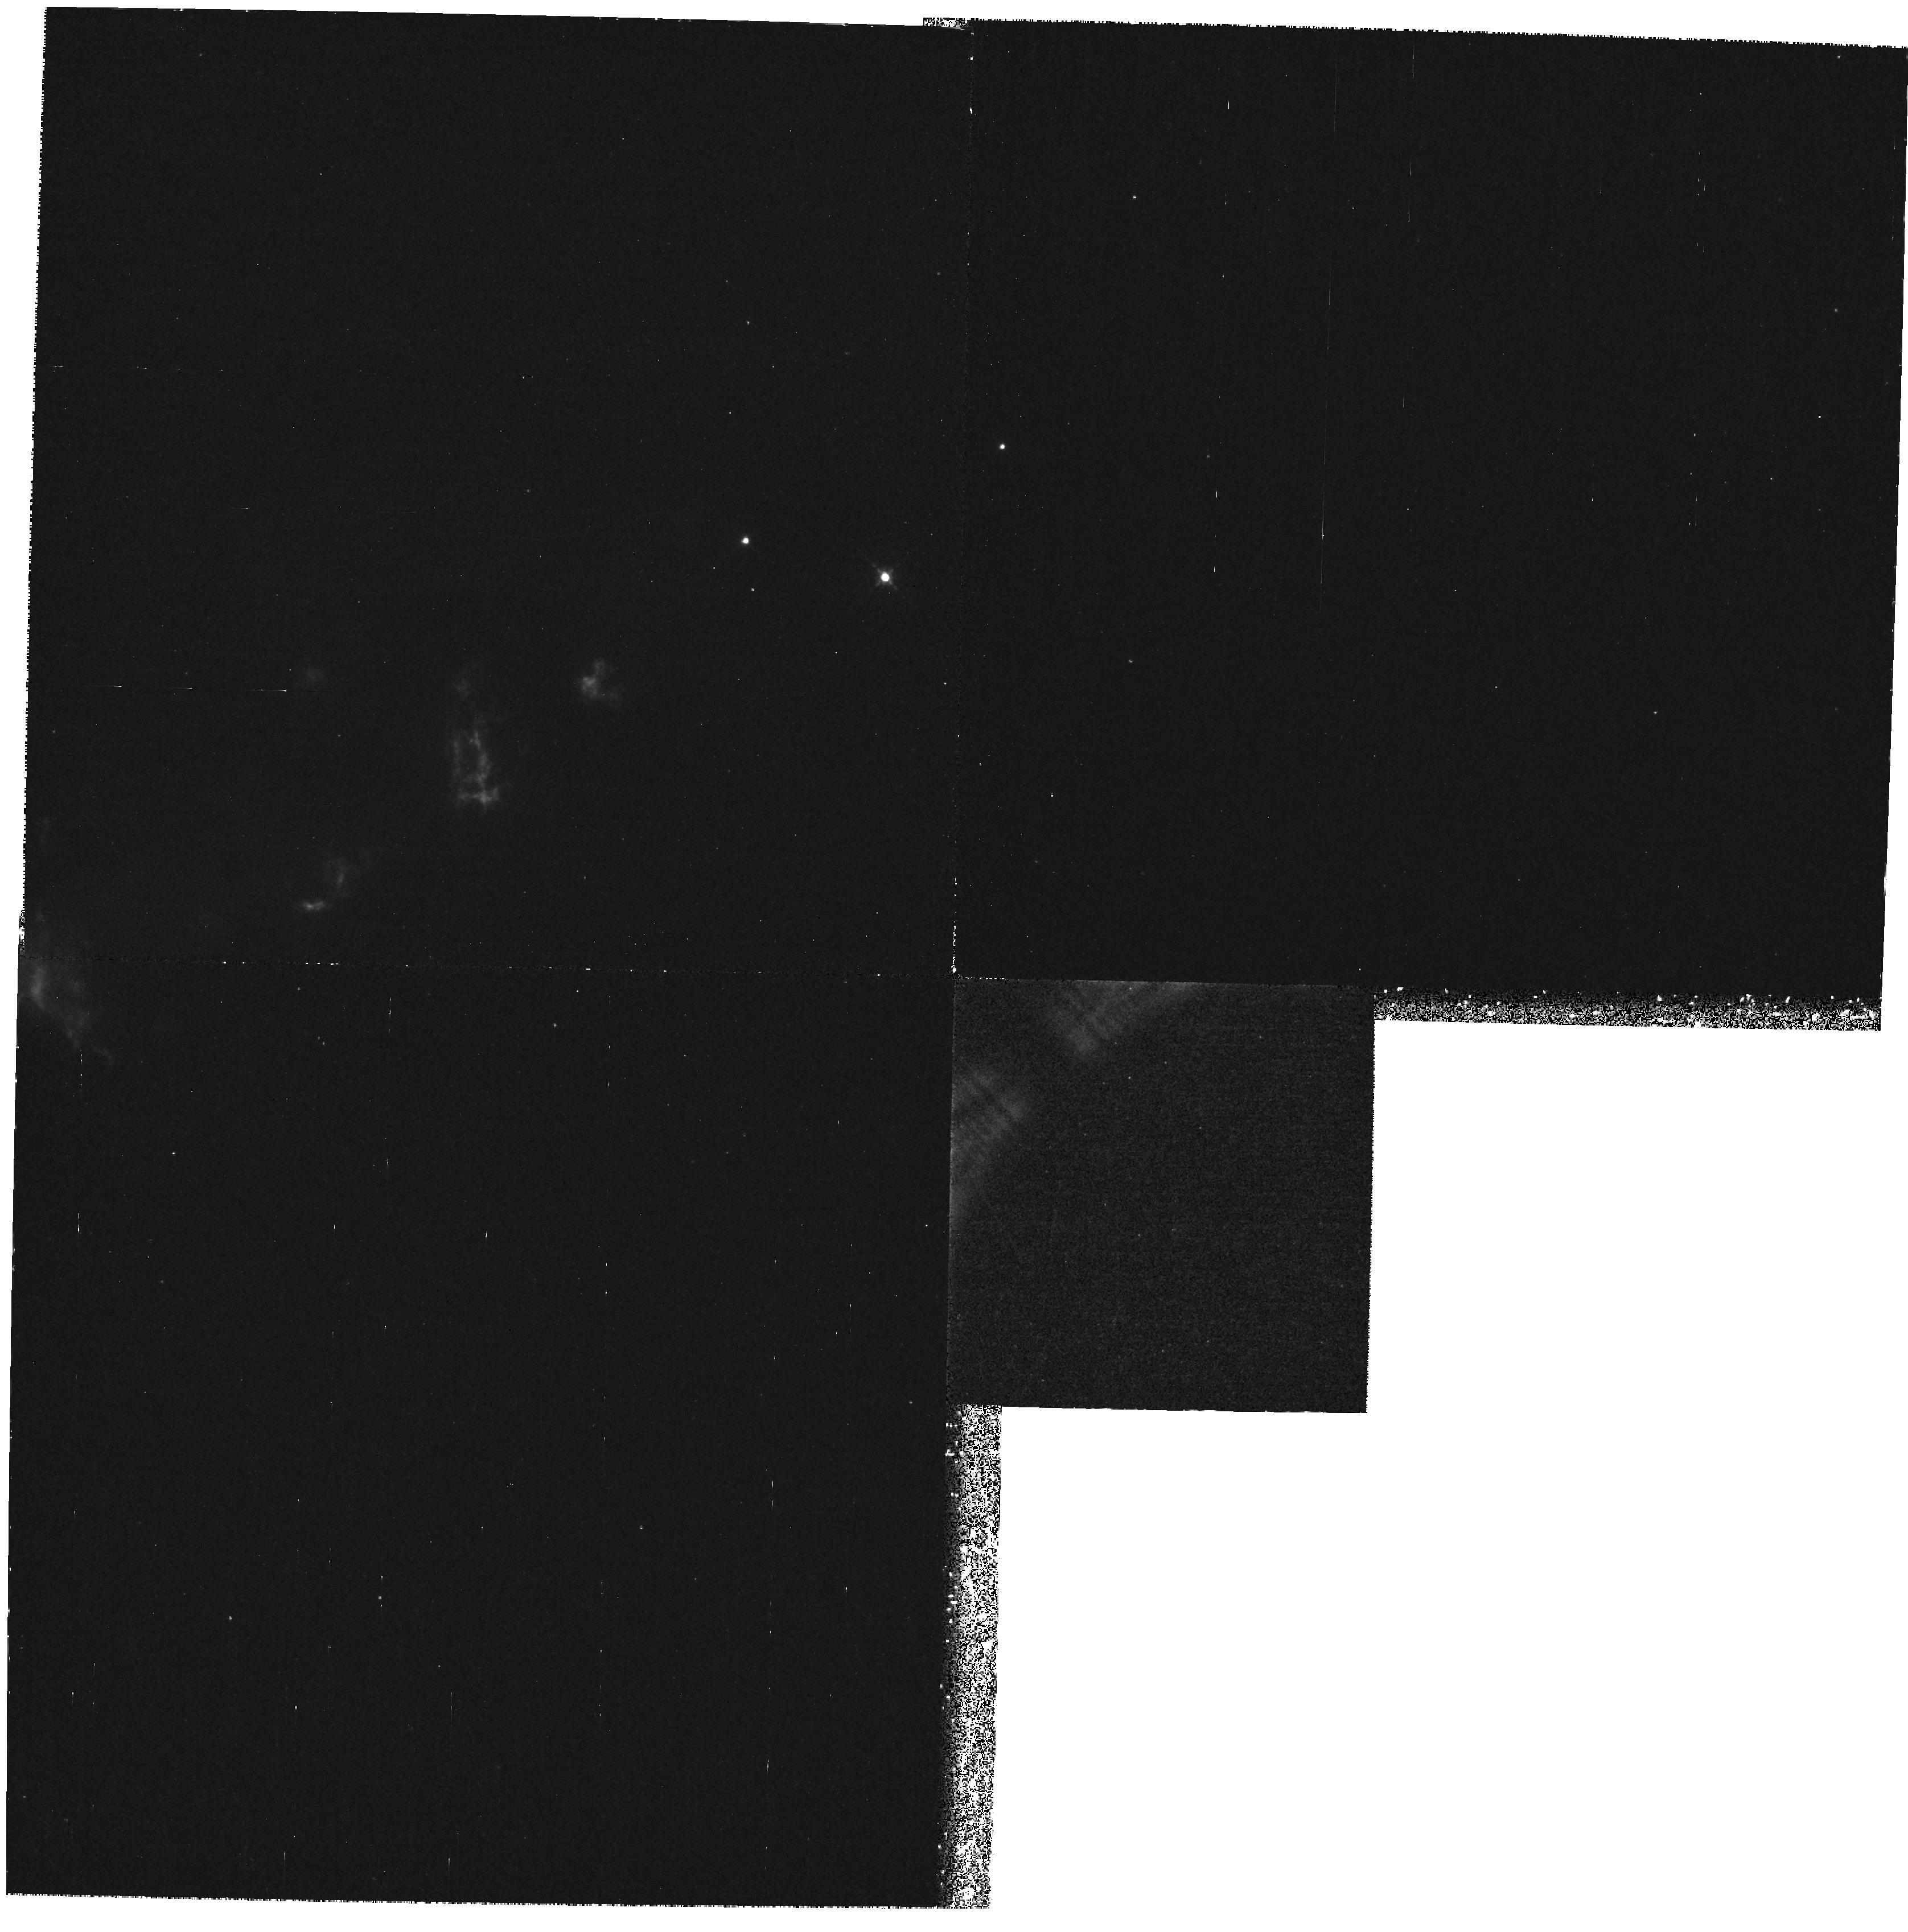
Target: HH7-11. Instrument: WFPC2/PC. Filter: F631N. Exposure: 1.3 h. Observation ID: hst_6868_53_wfpc2_pc_f631n_u3za53

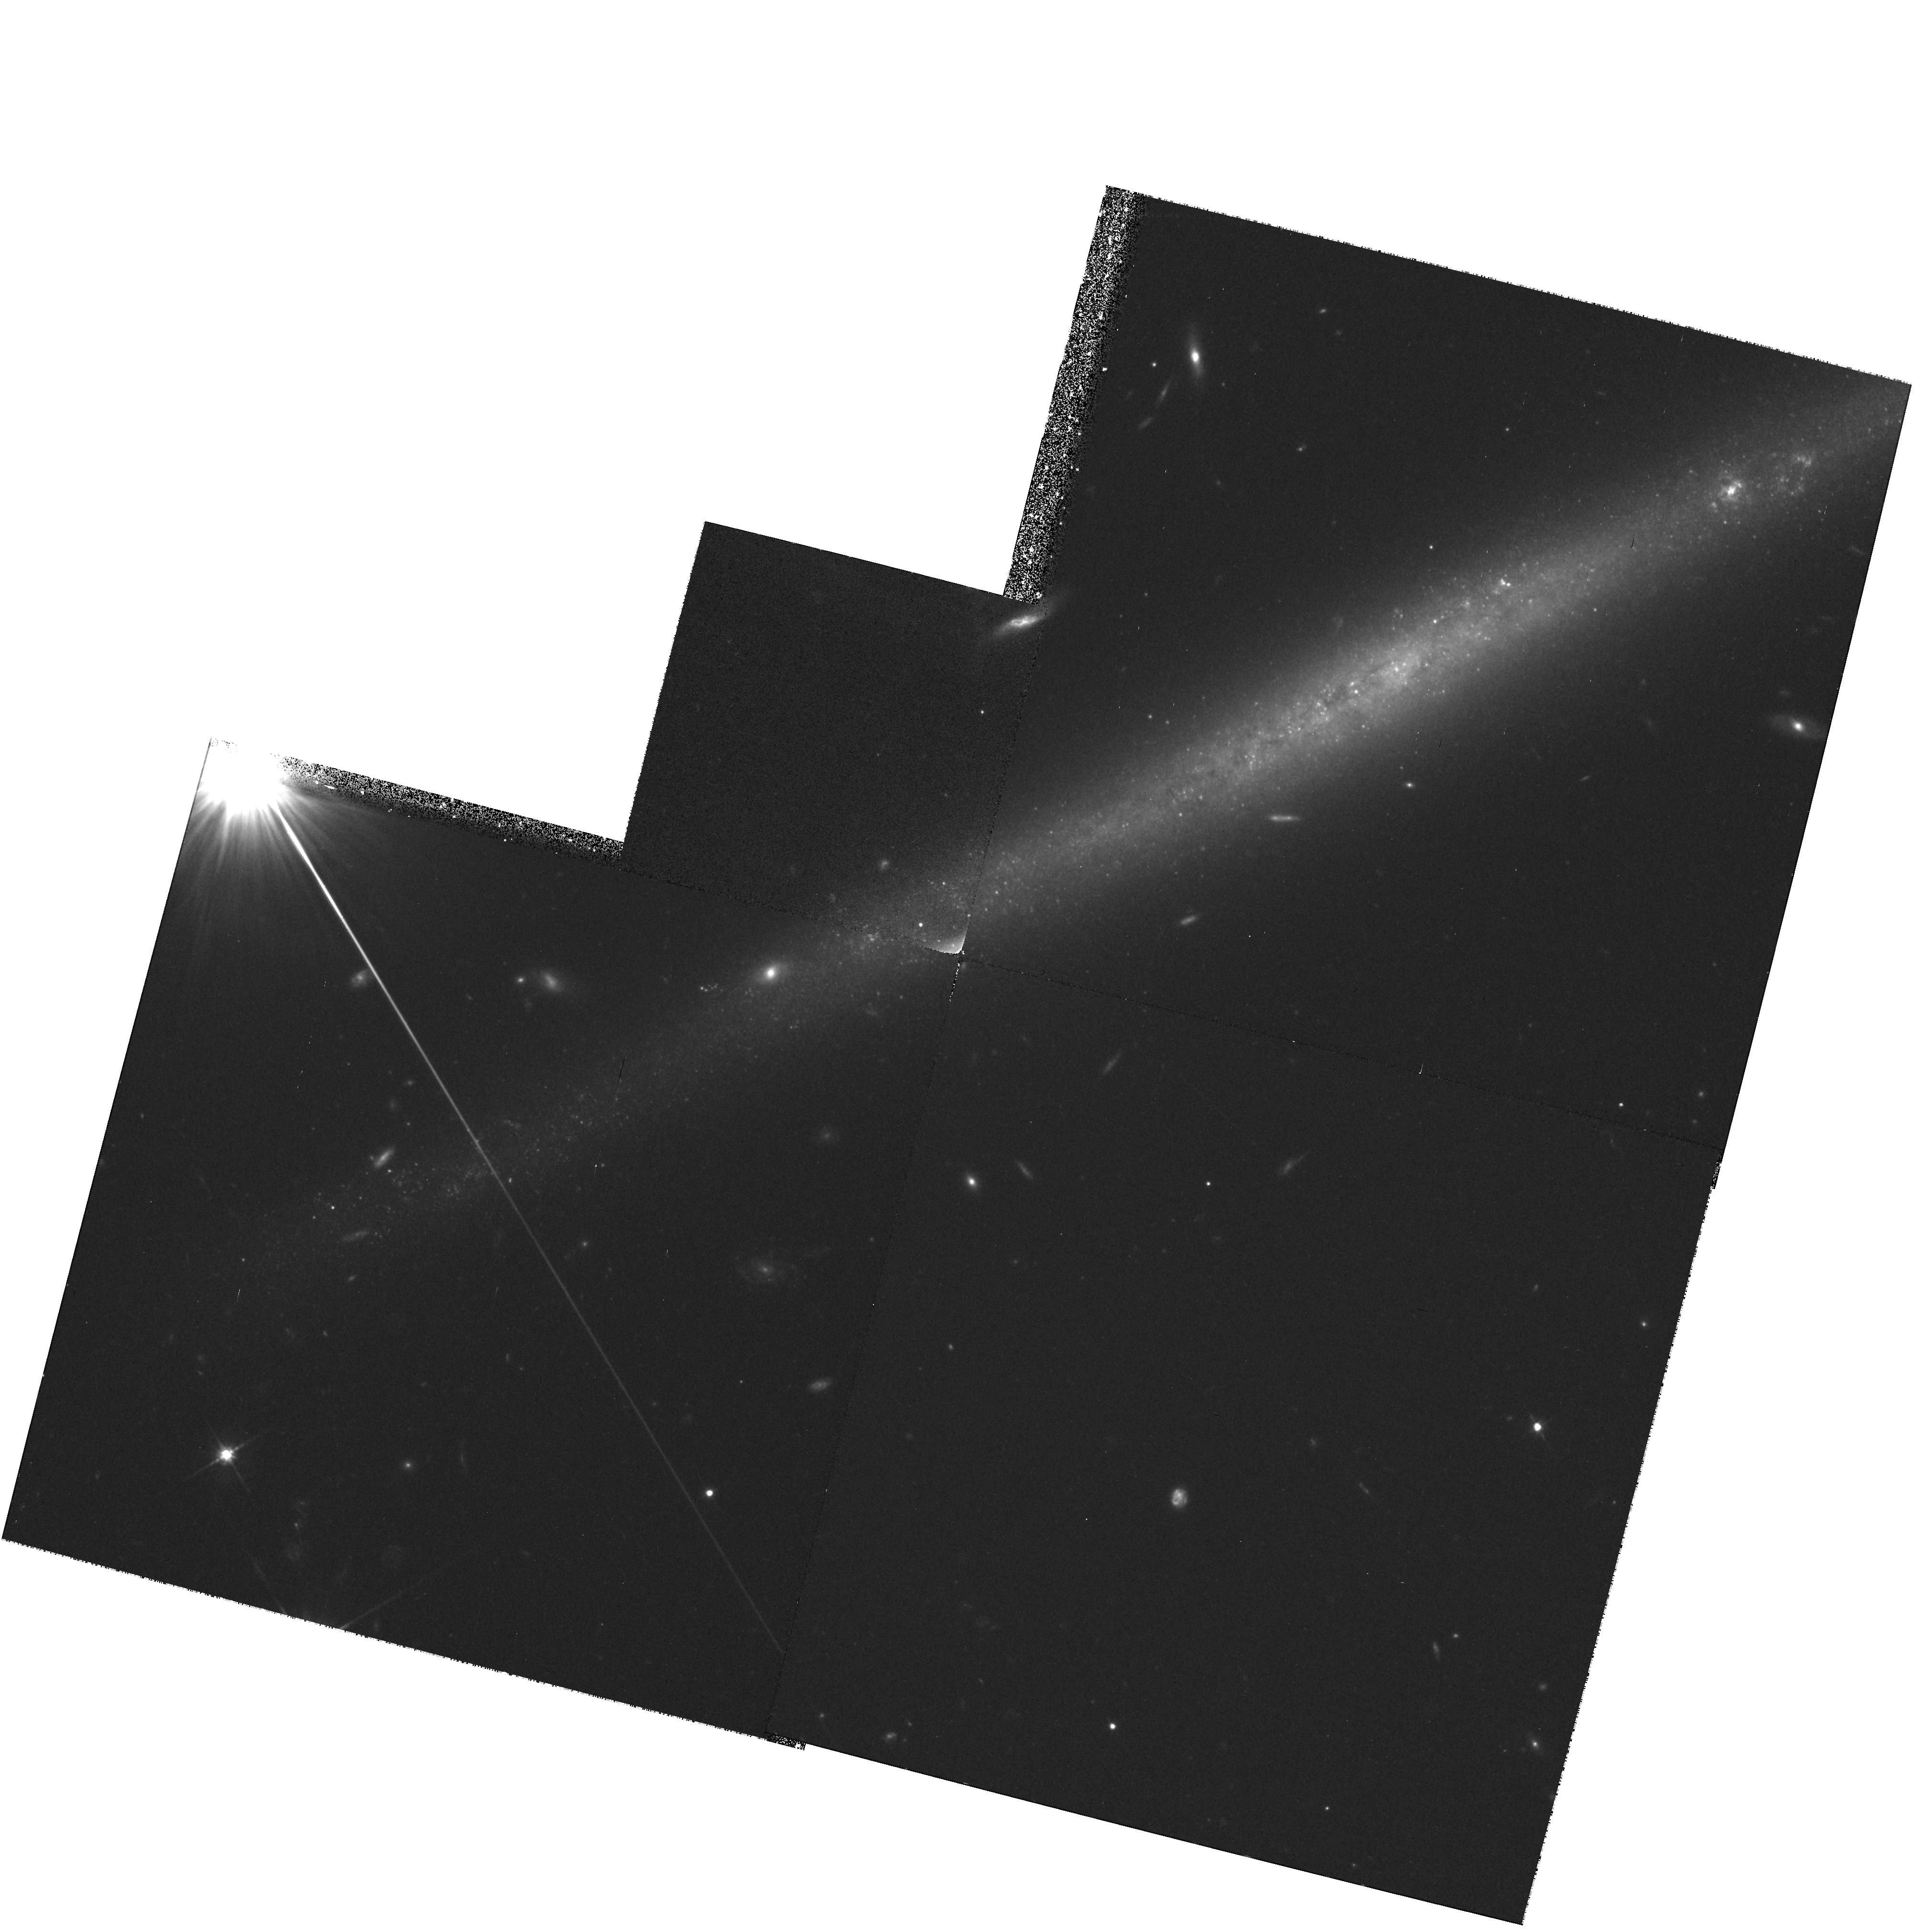
Target: UGC-711. Instrument: WFPC2/PC. Filter: F702W. Exposure: 38 min. Observation ID: hst_6868_01_wfpc2_pc_f702w_u3za01

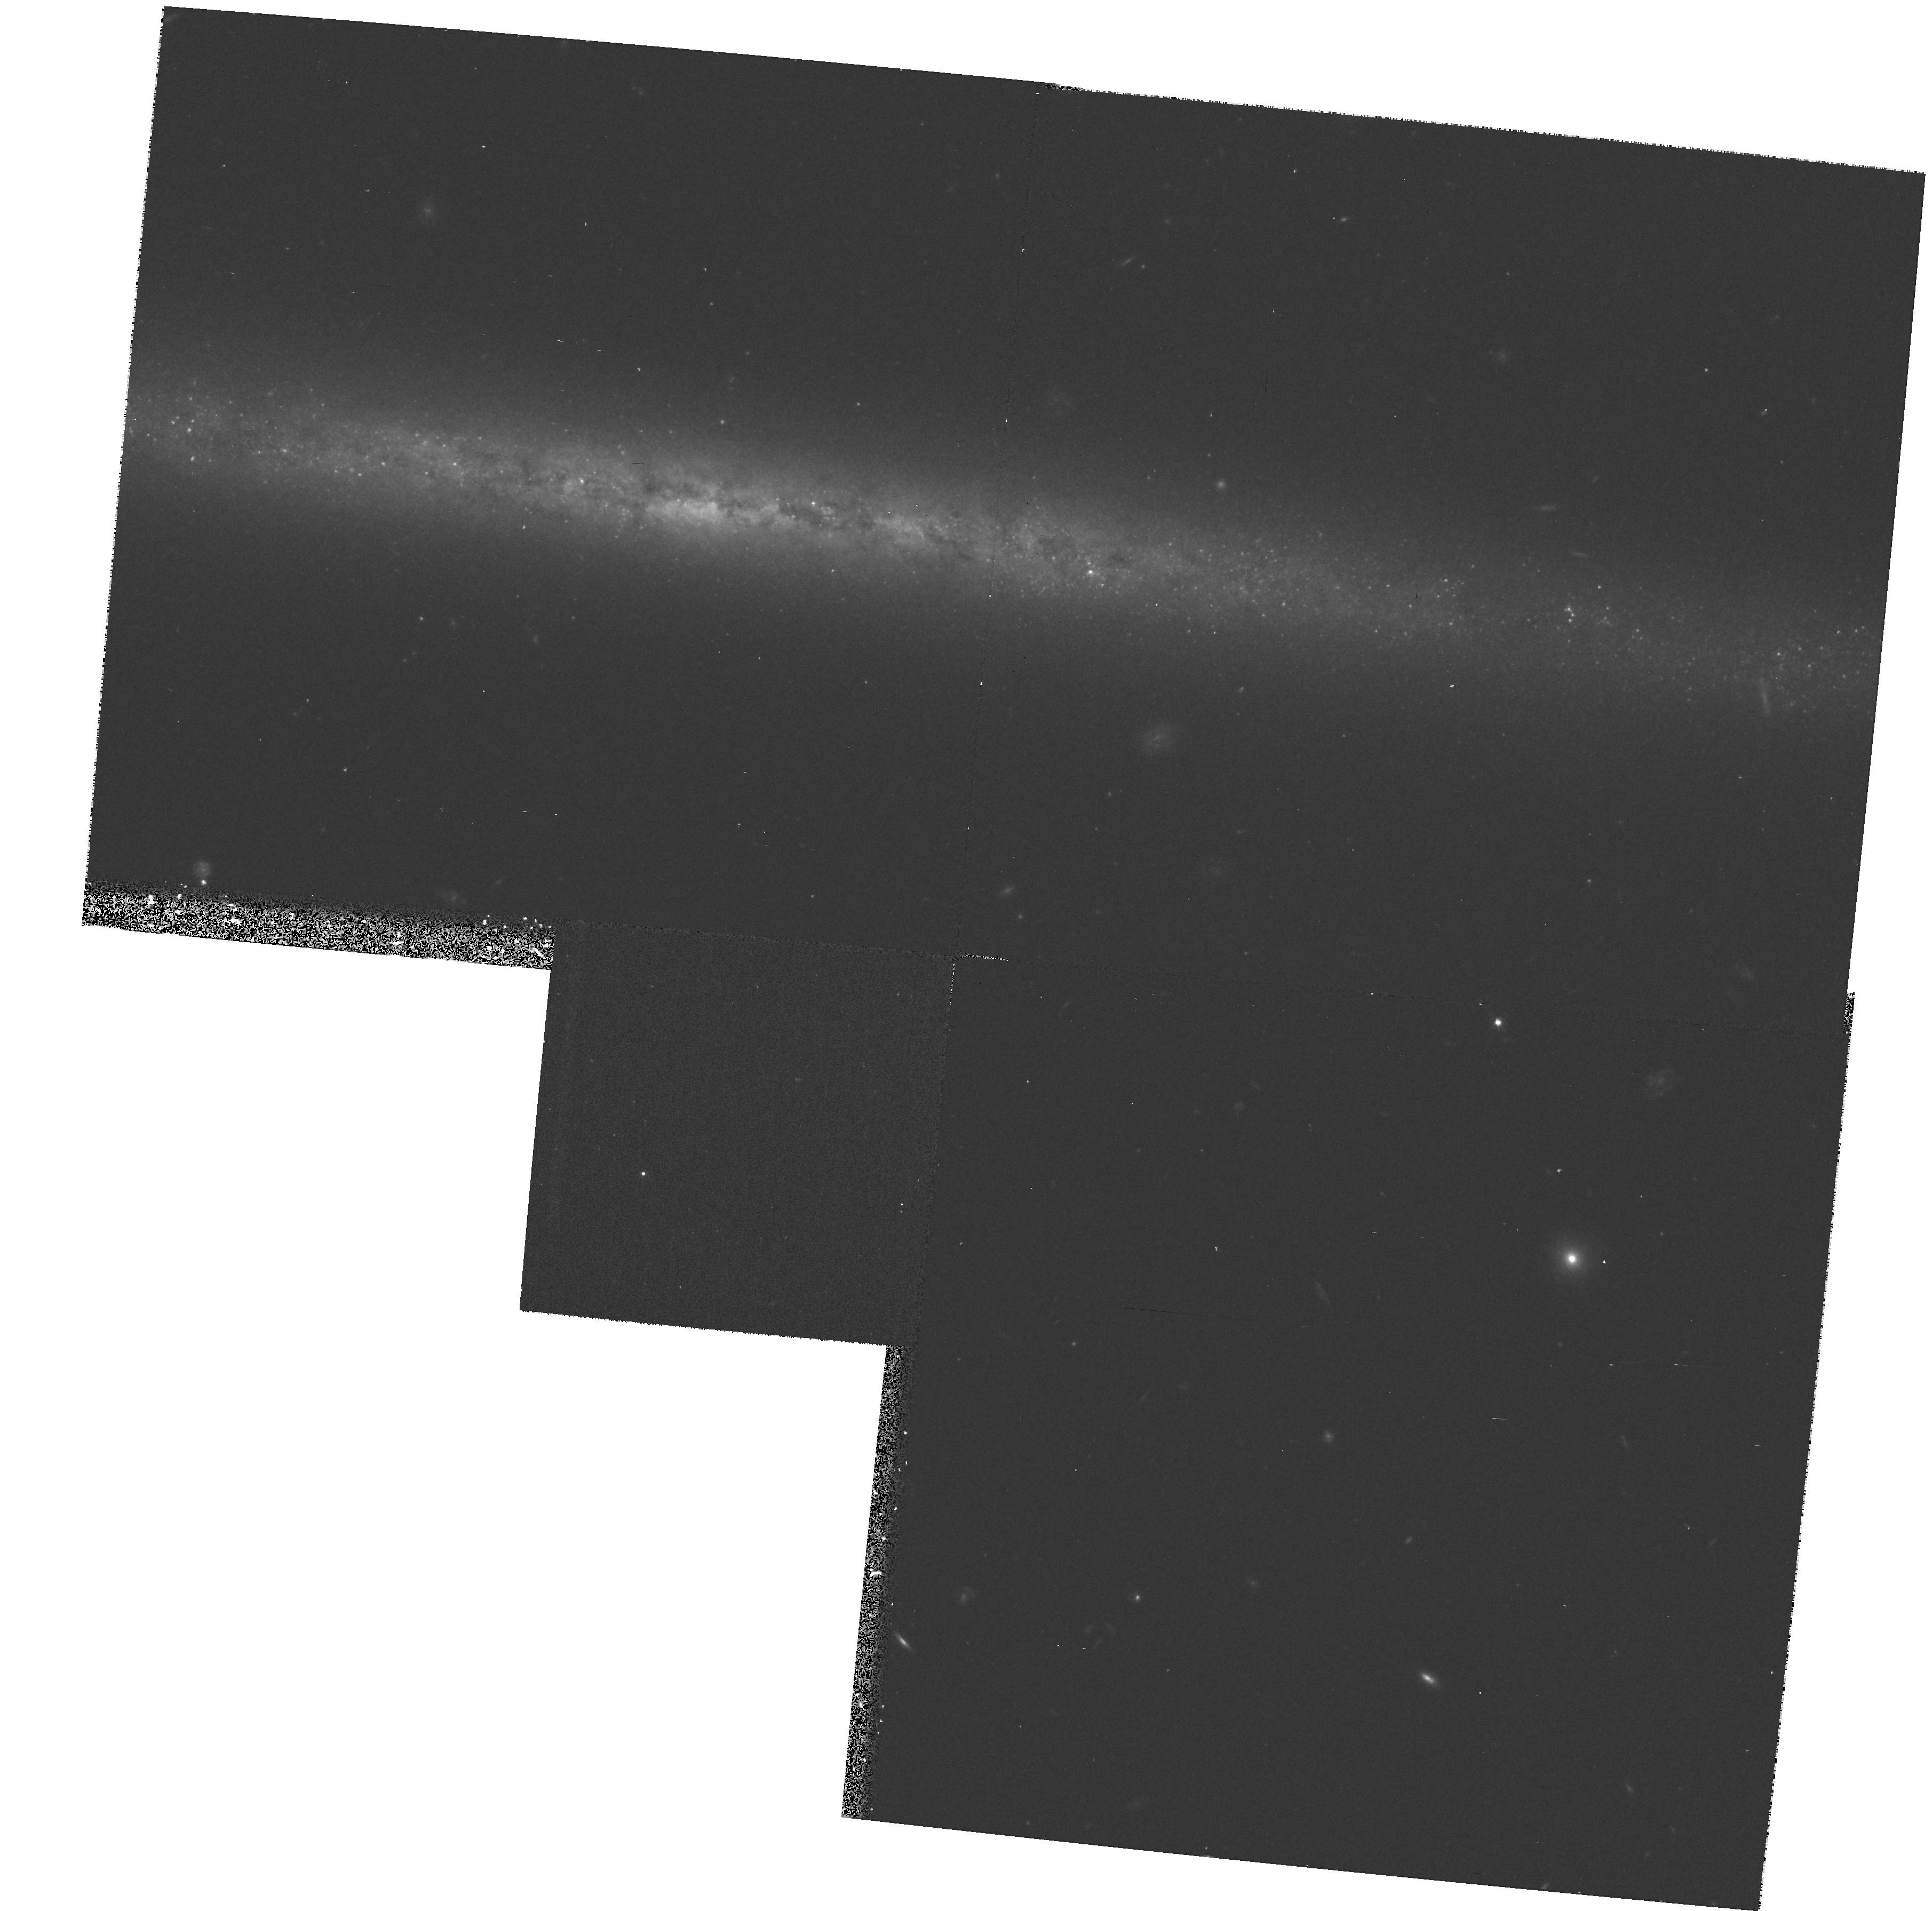
Target: UGC-7321. Instrument: WFPC2/PC. Filter: F702W. Exposure: 17 min. Observation ID: hst_6868_02_wfpc2_pc_f702w_u3za02

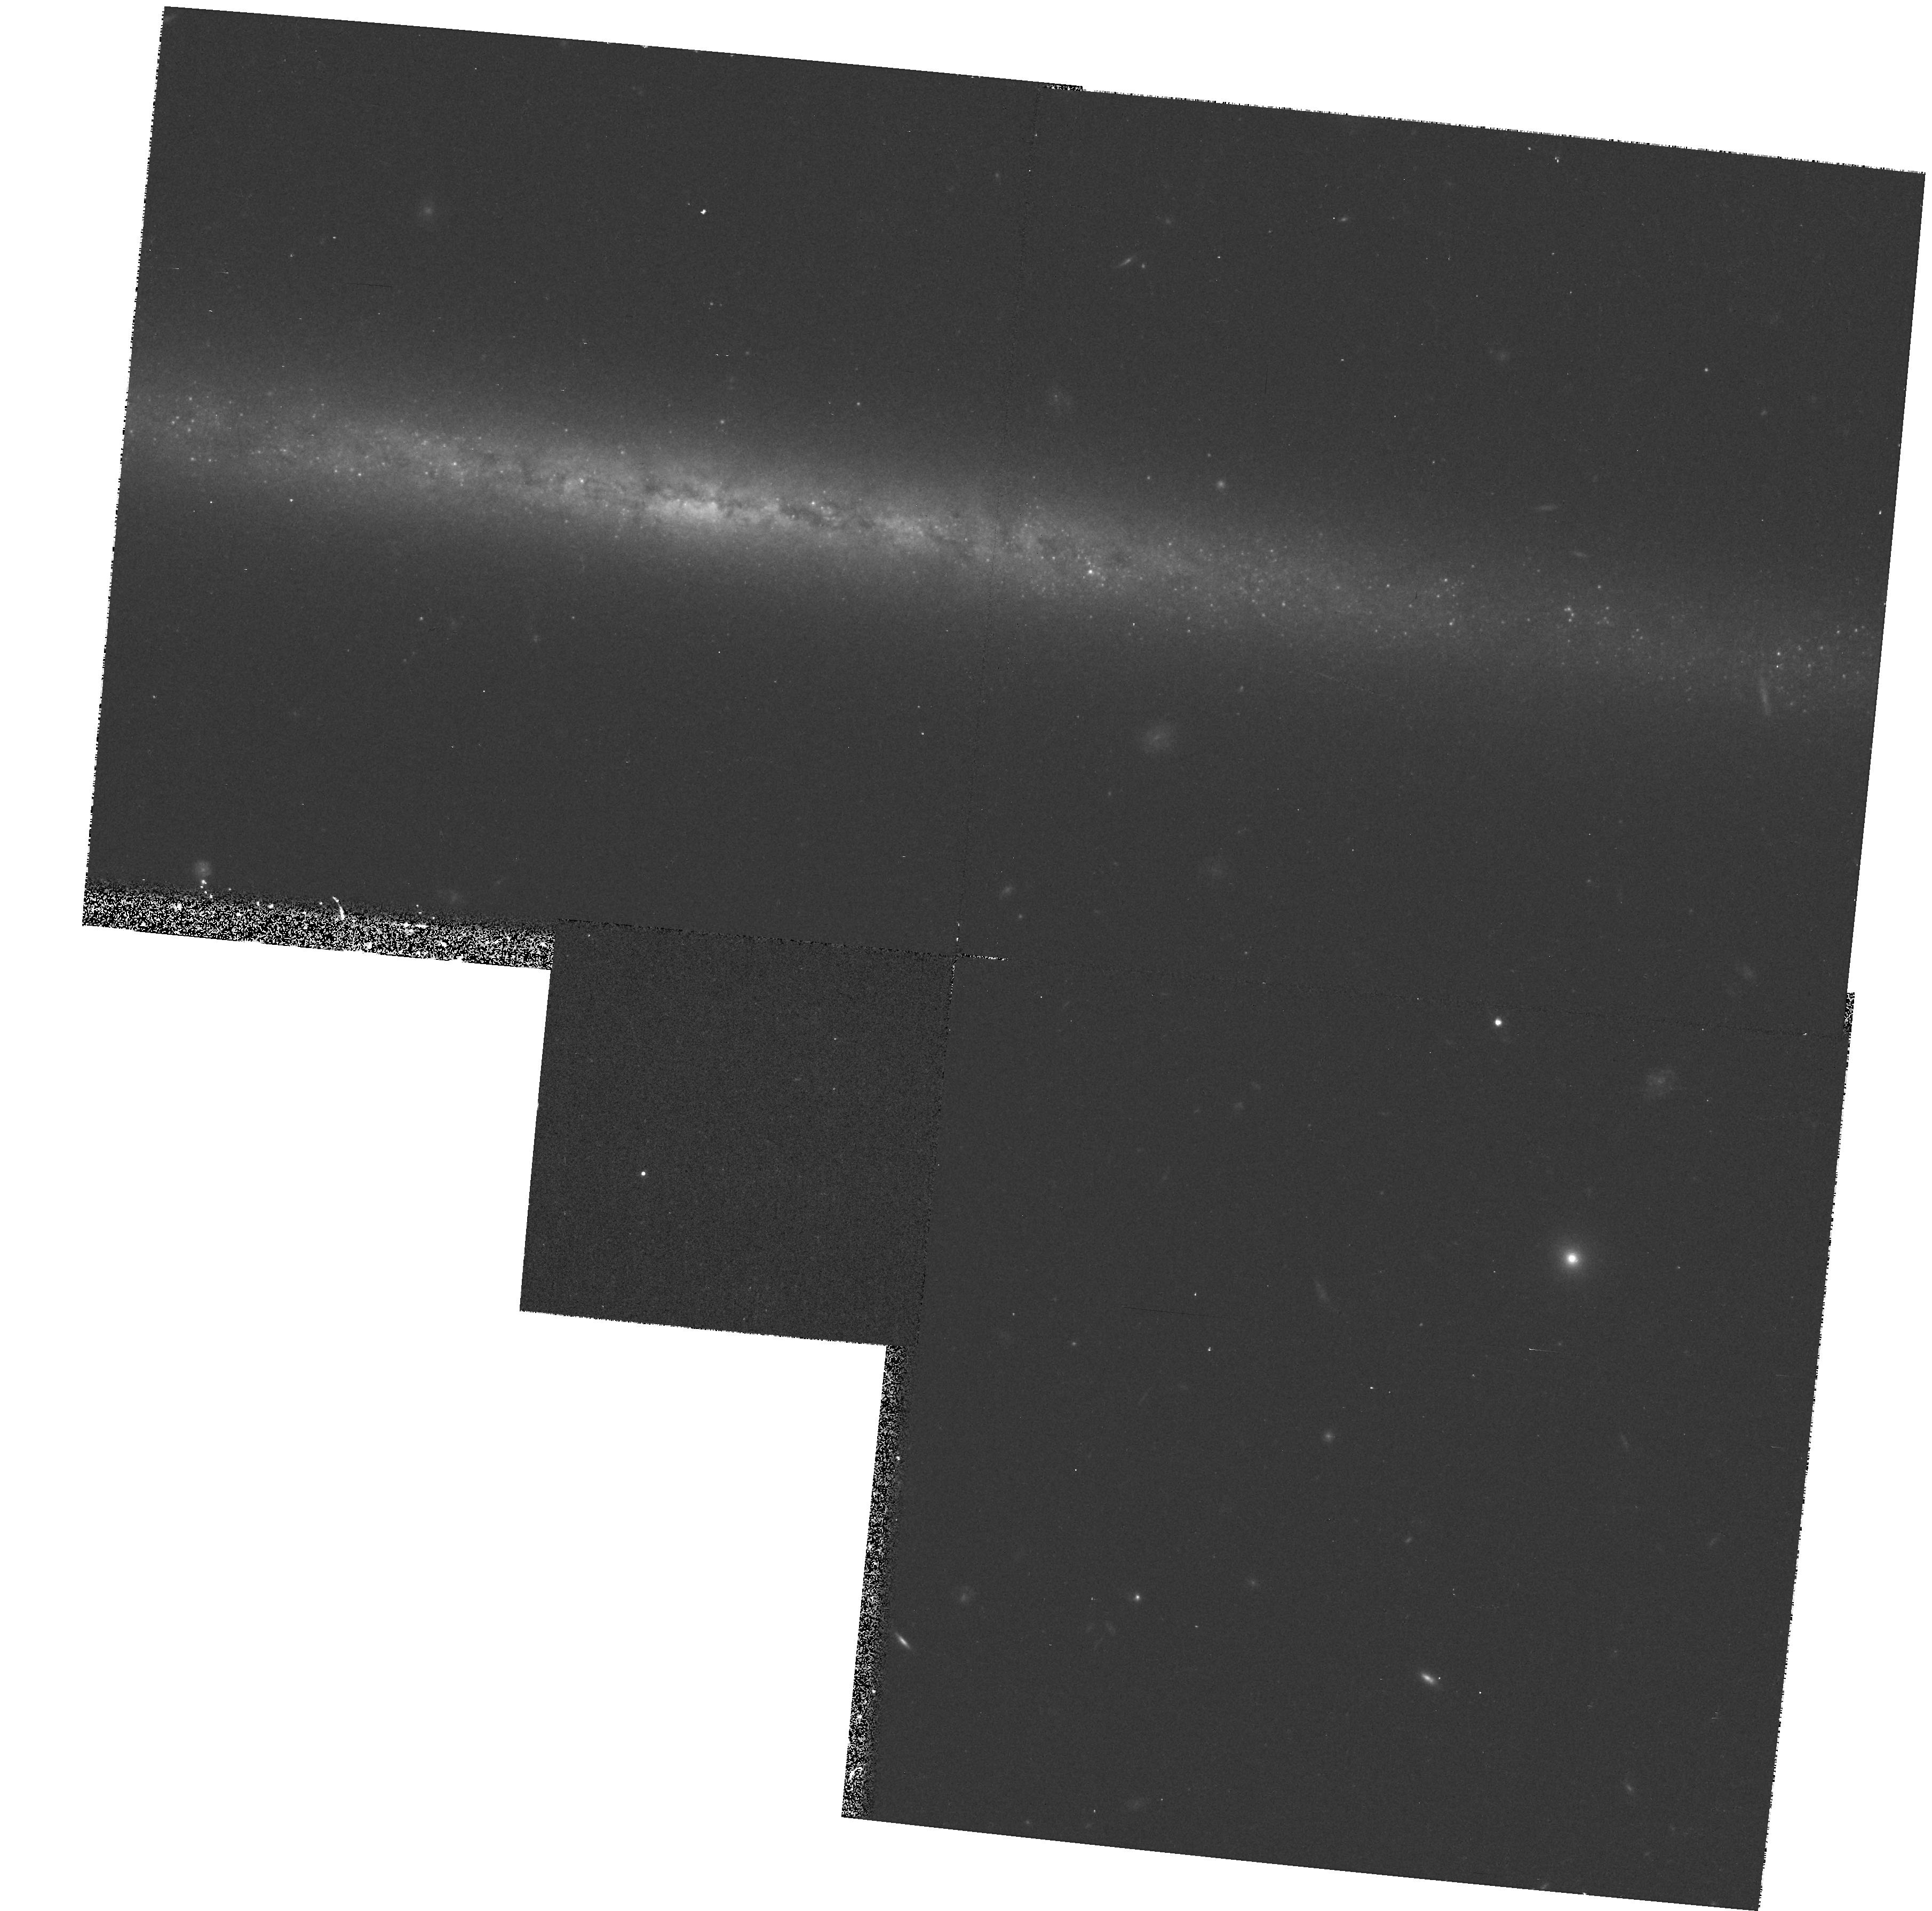
Target: UGC-7321. Instrument: WFPC2/PC. Filter: F814W. Exposure: 17 min. Observation ID: hst_6868_02_wfpc2_pc_f814w_u3za02

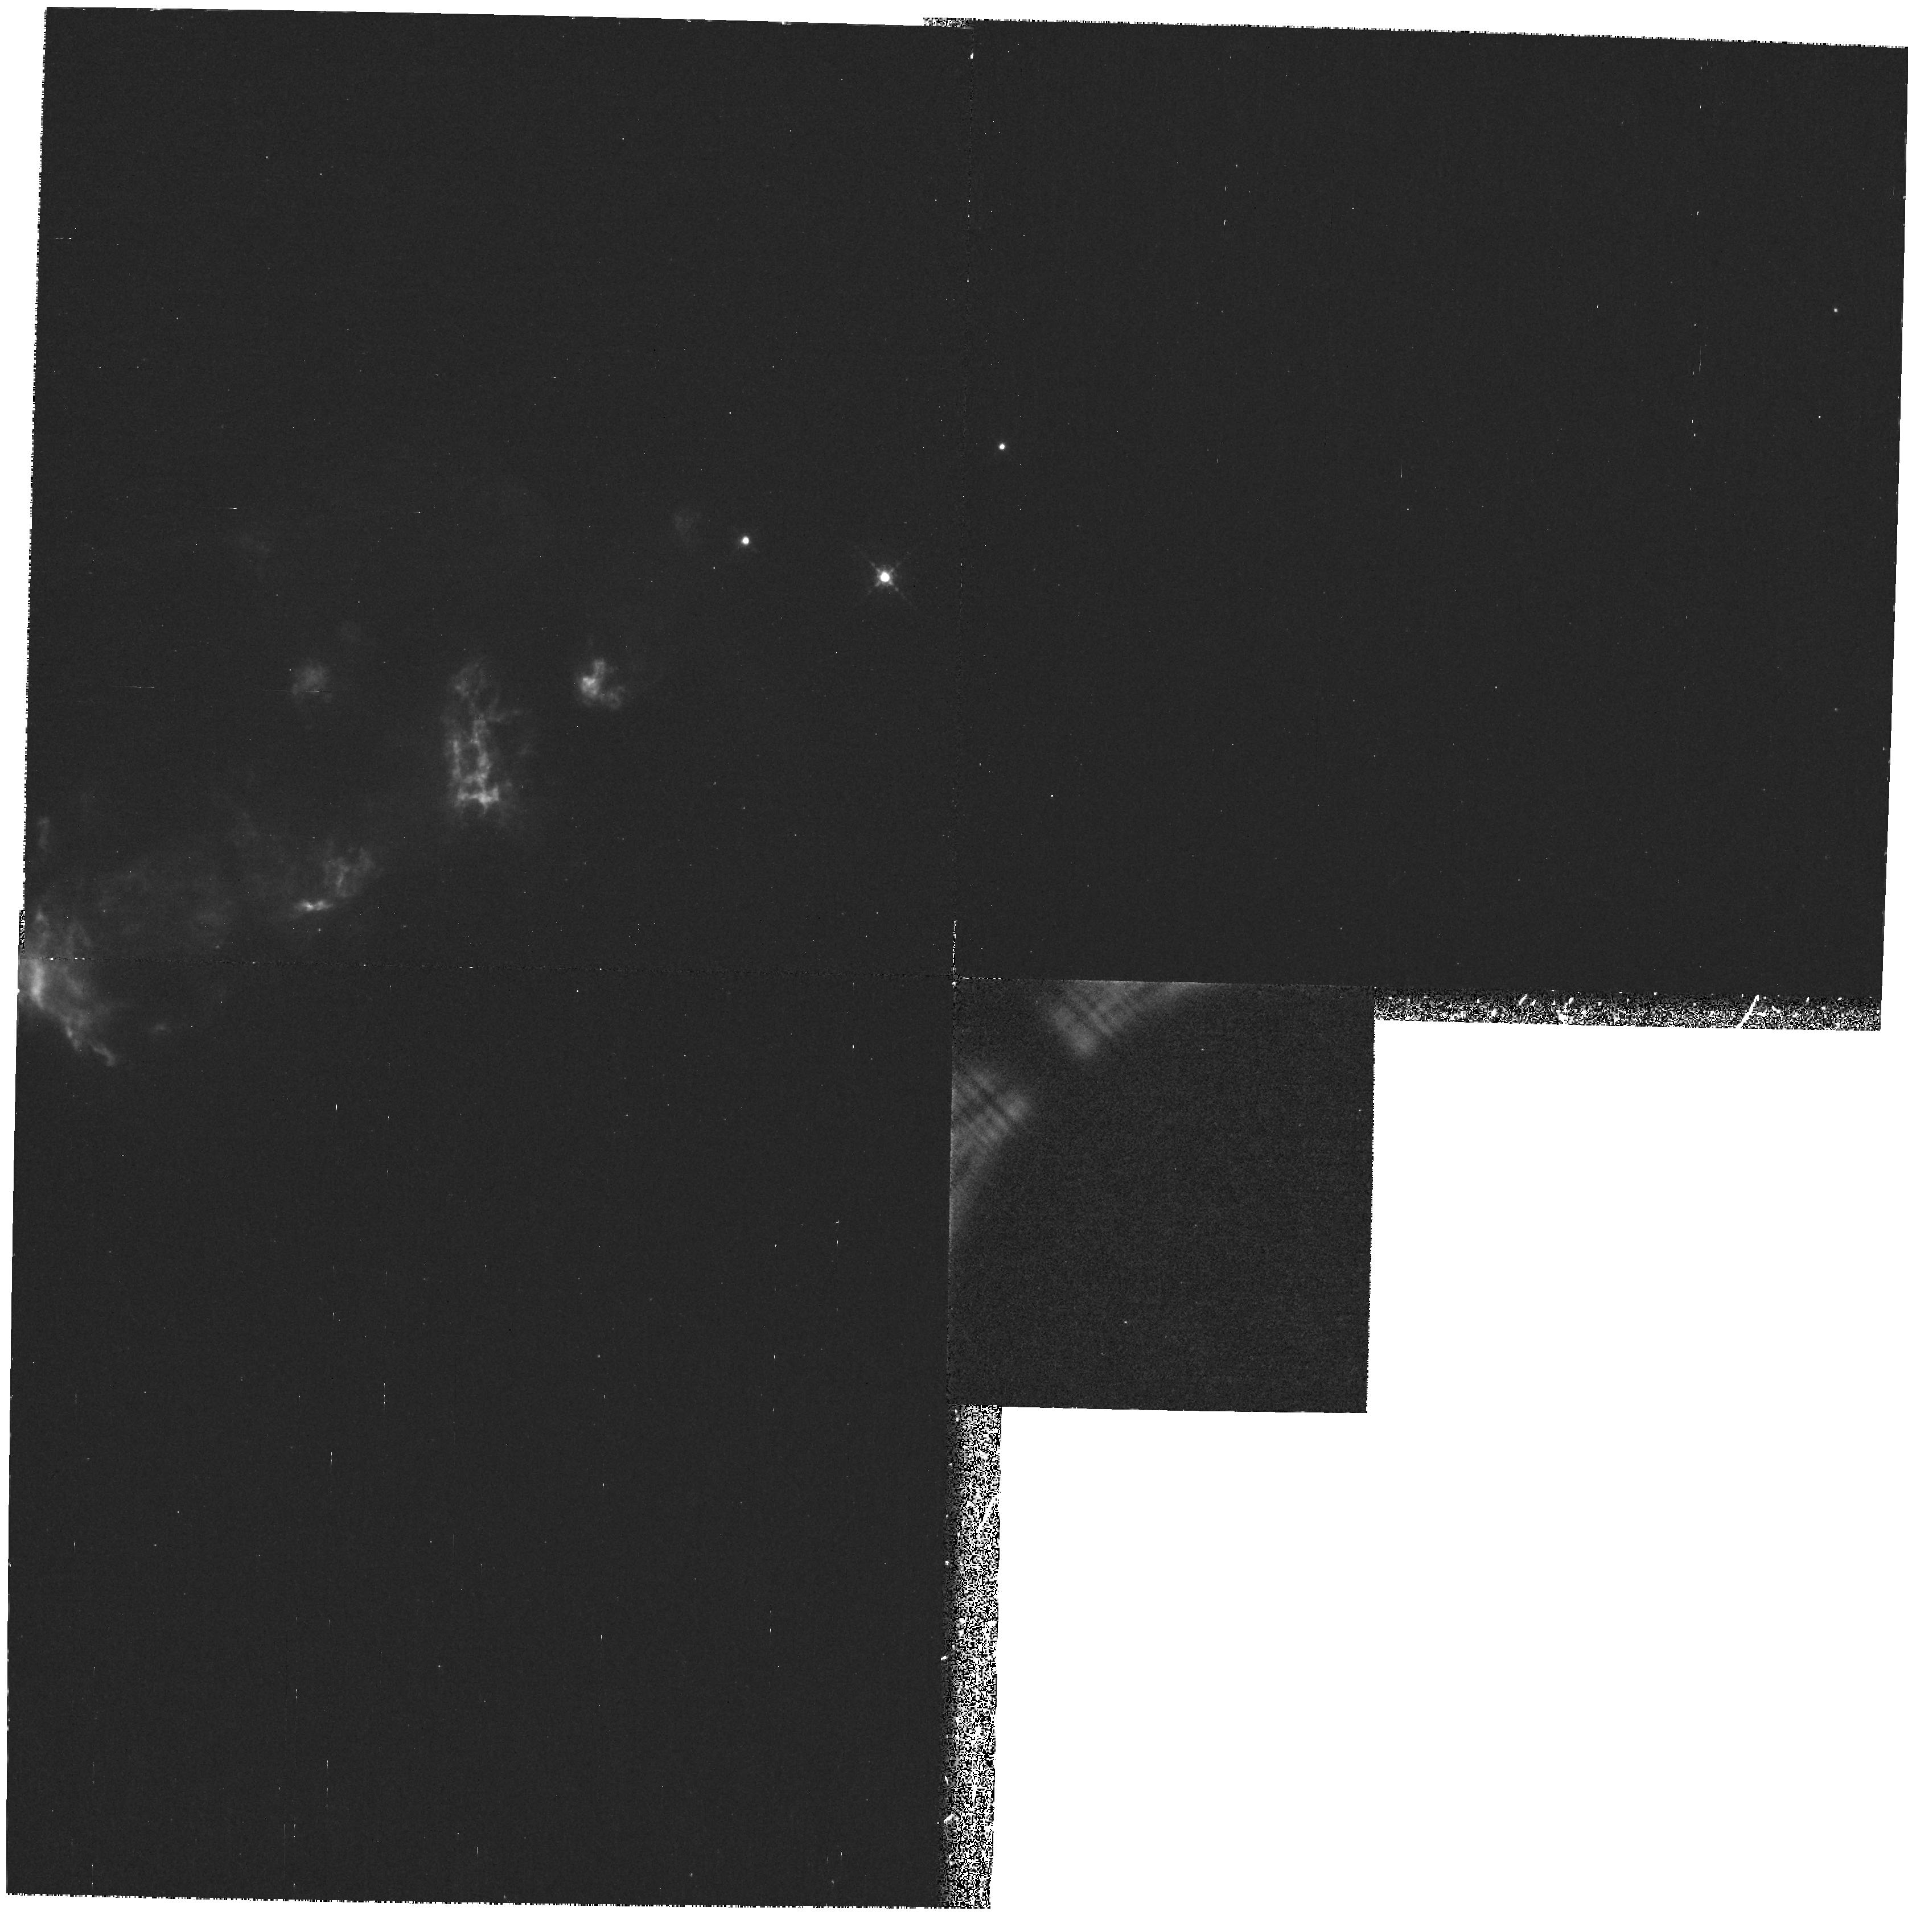
Target: HH7-11. Instrument: WFPC2/PC. Filter: F673N. Exposure: 1.3 h. Observation ID: hst_6868_53_wfpc2_pc_f673n_u3za53

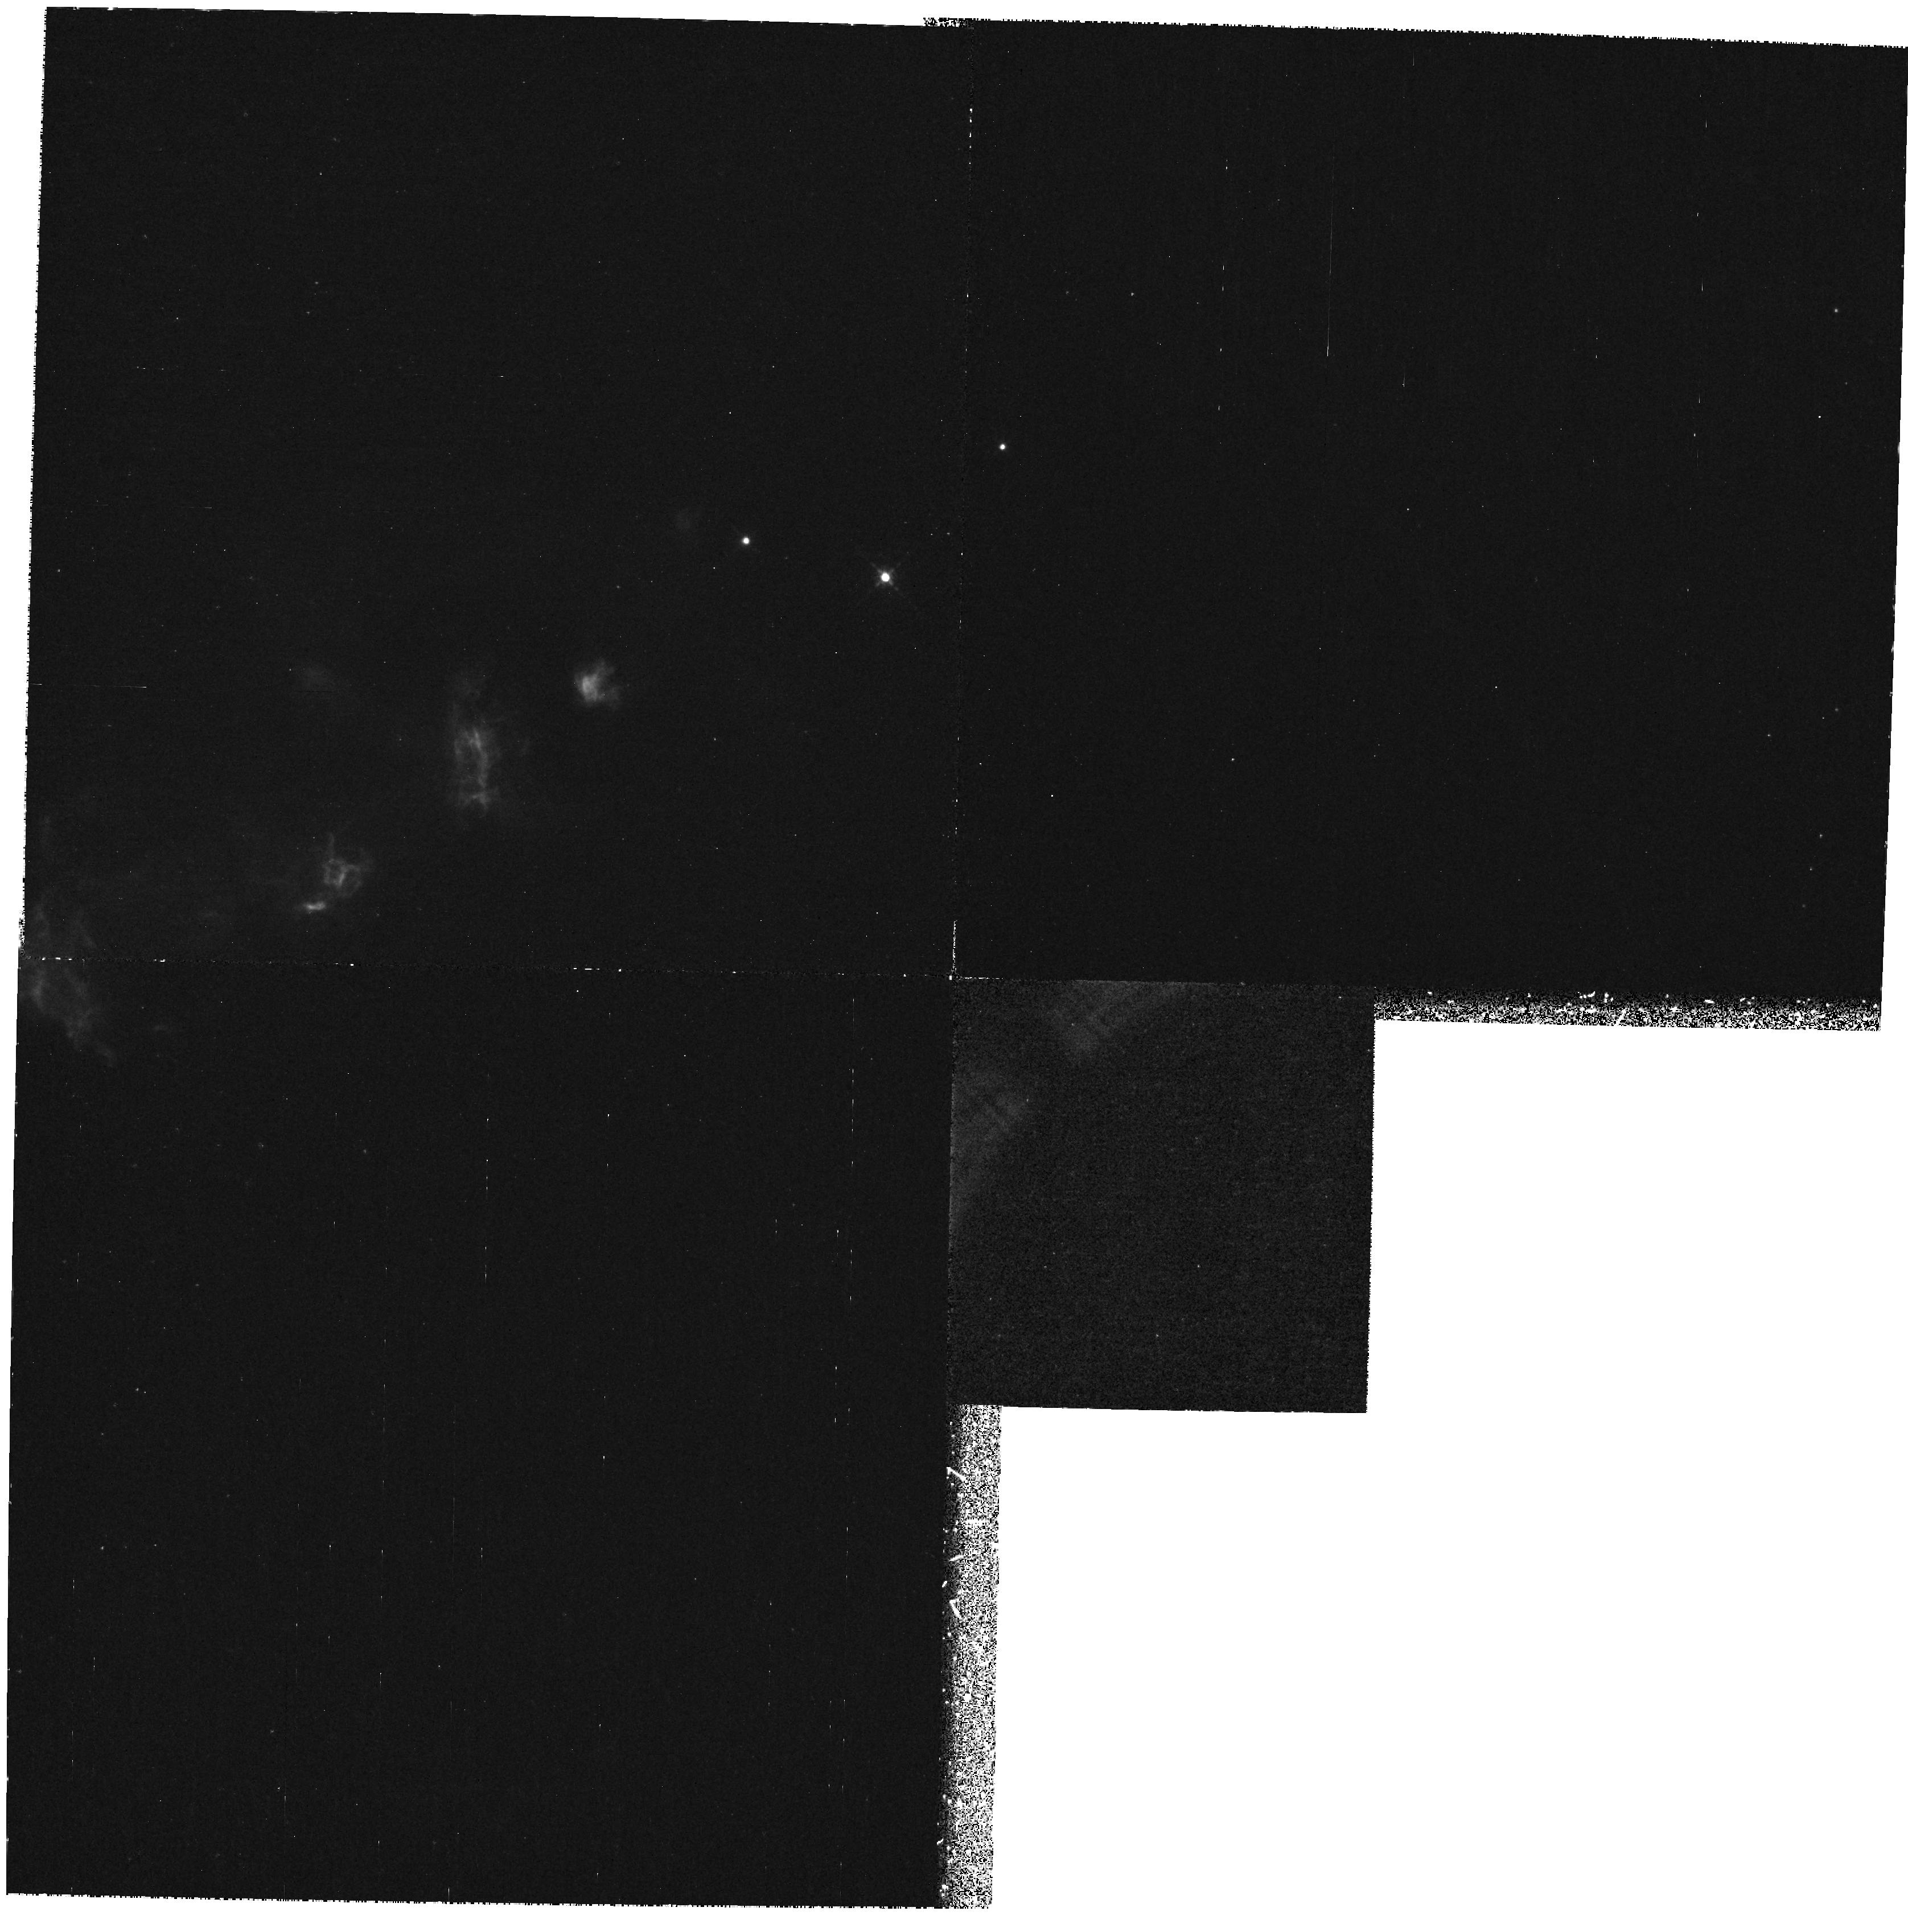
Target: HH7-11. Instrument: WFPC2/PC. Filter: F656N. Exposure: 1.3 h. Observation ID: hst_6868_53_wfpc2_pc_f656n_u3za53

Superflat Galactic Disks (PI: Trauger, John)

Images will be obtained for two highly-inclined late-type galaxies in the Local Supercluster. The data will be suitable for studies of the structures of the disks as well as properties of disk components, such as dark nebulae and star clusters. The galaxies will be offset in the field-of-view to allow us to optimally sample the disks as a function of radius.